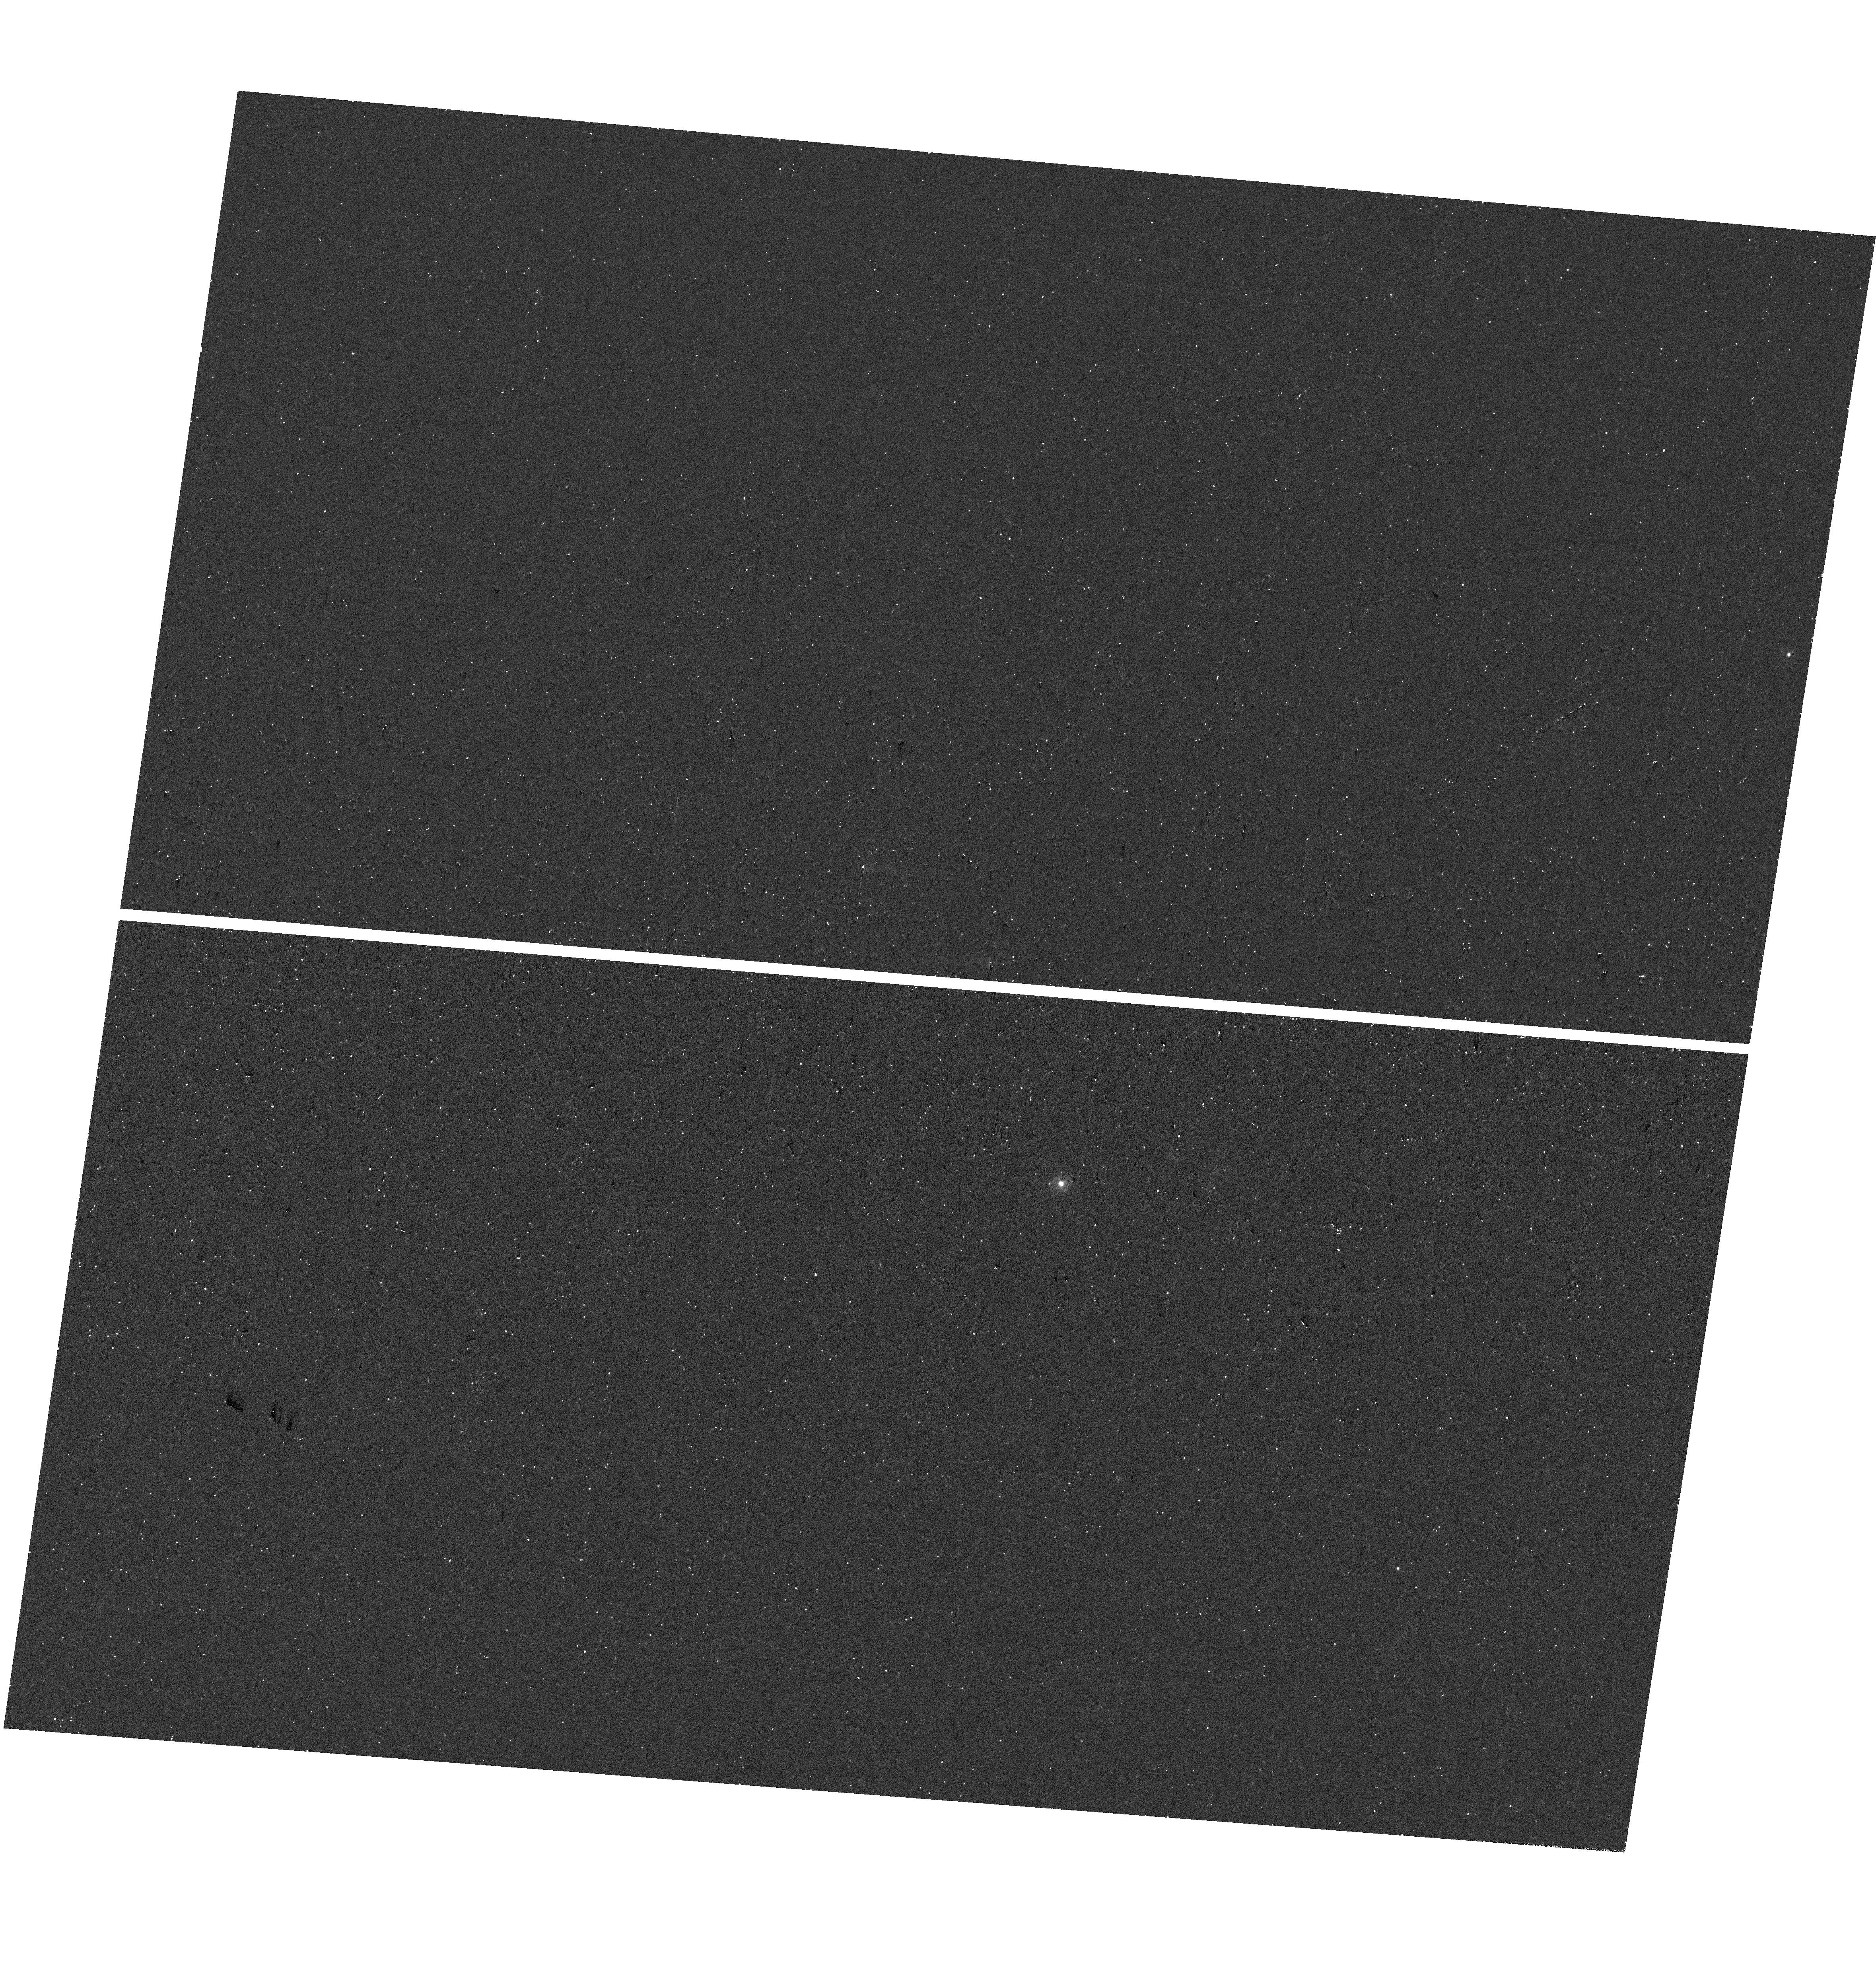
Target: SN2019VXM. Instrument: WFC3/UVIS. Filter: F225W. Exposure: 18 min. Observation ID: hst_18016_24_wfc3_uvis_f225w_ifou24

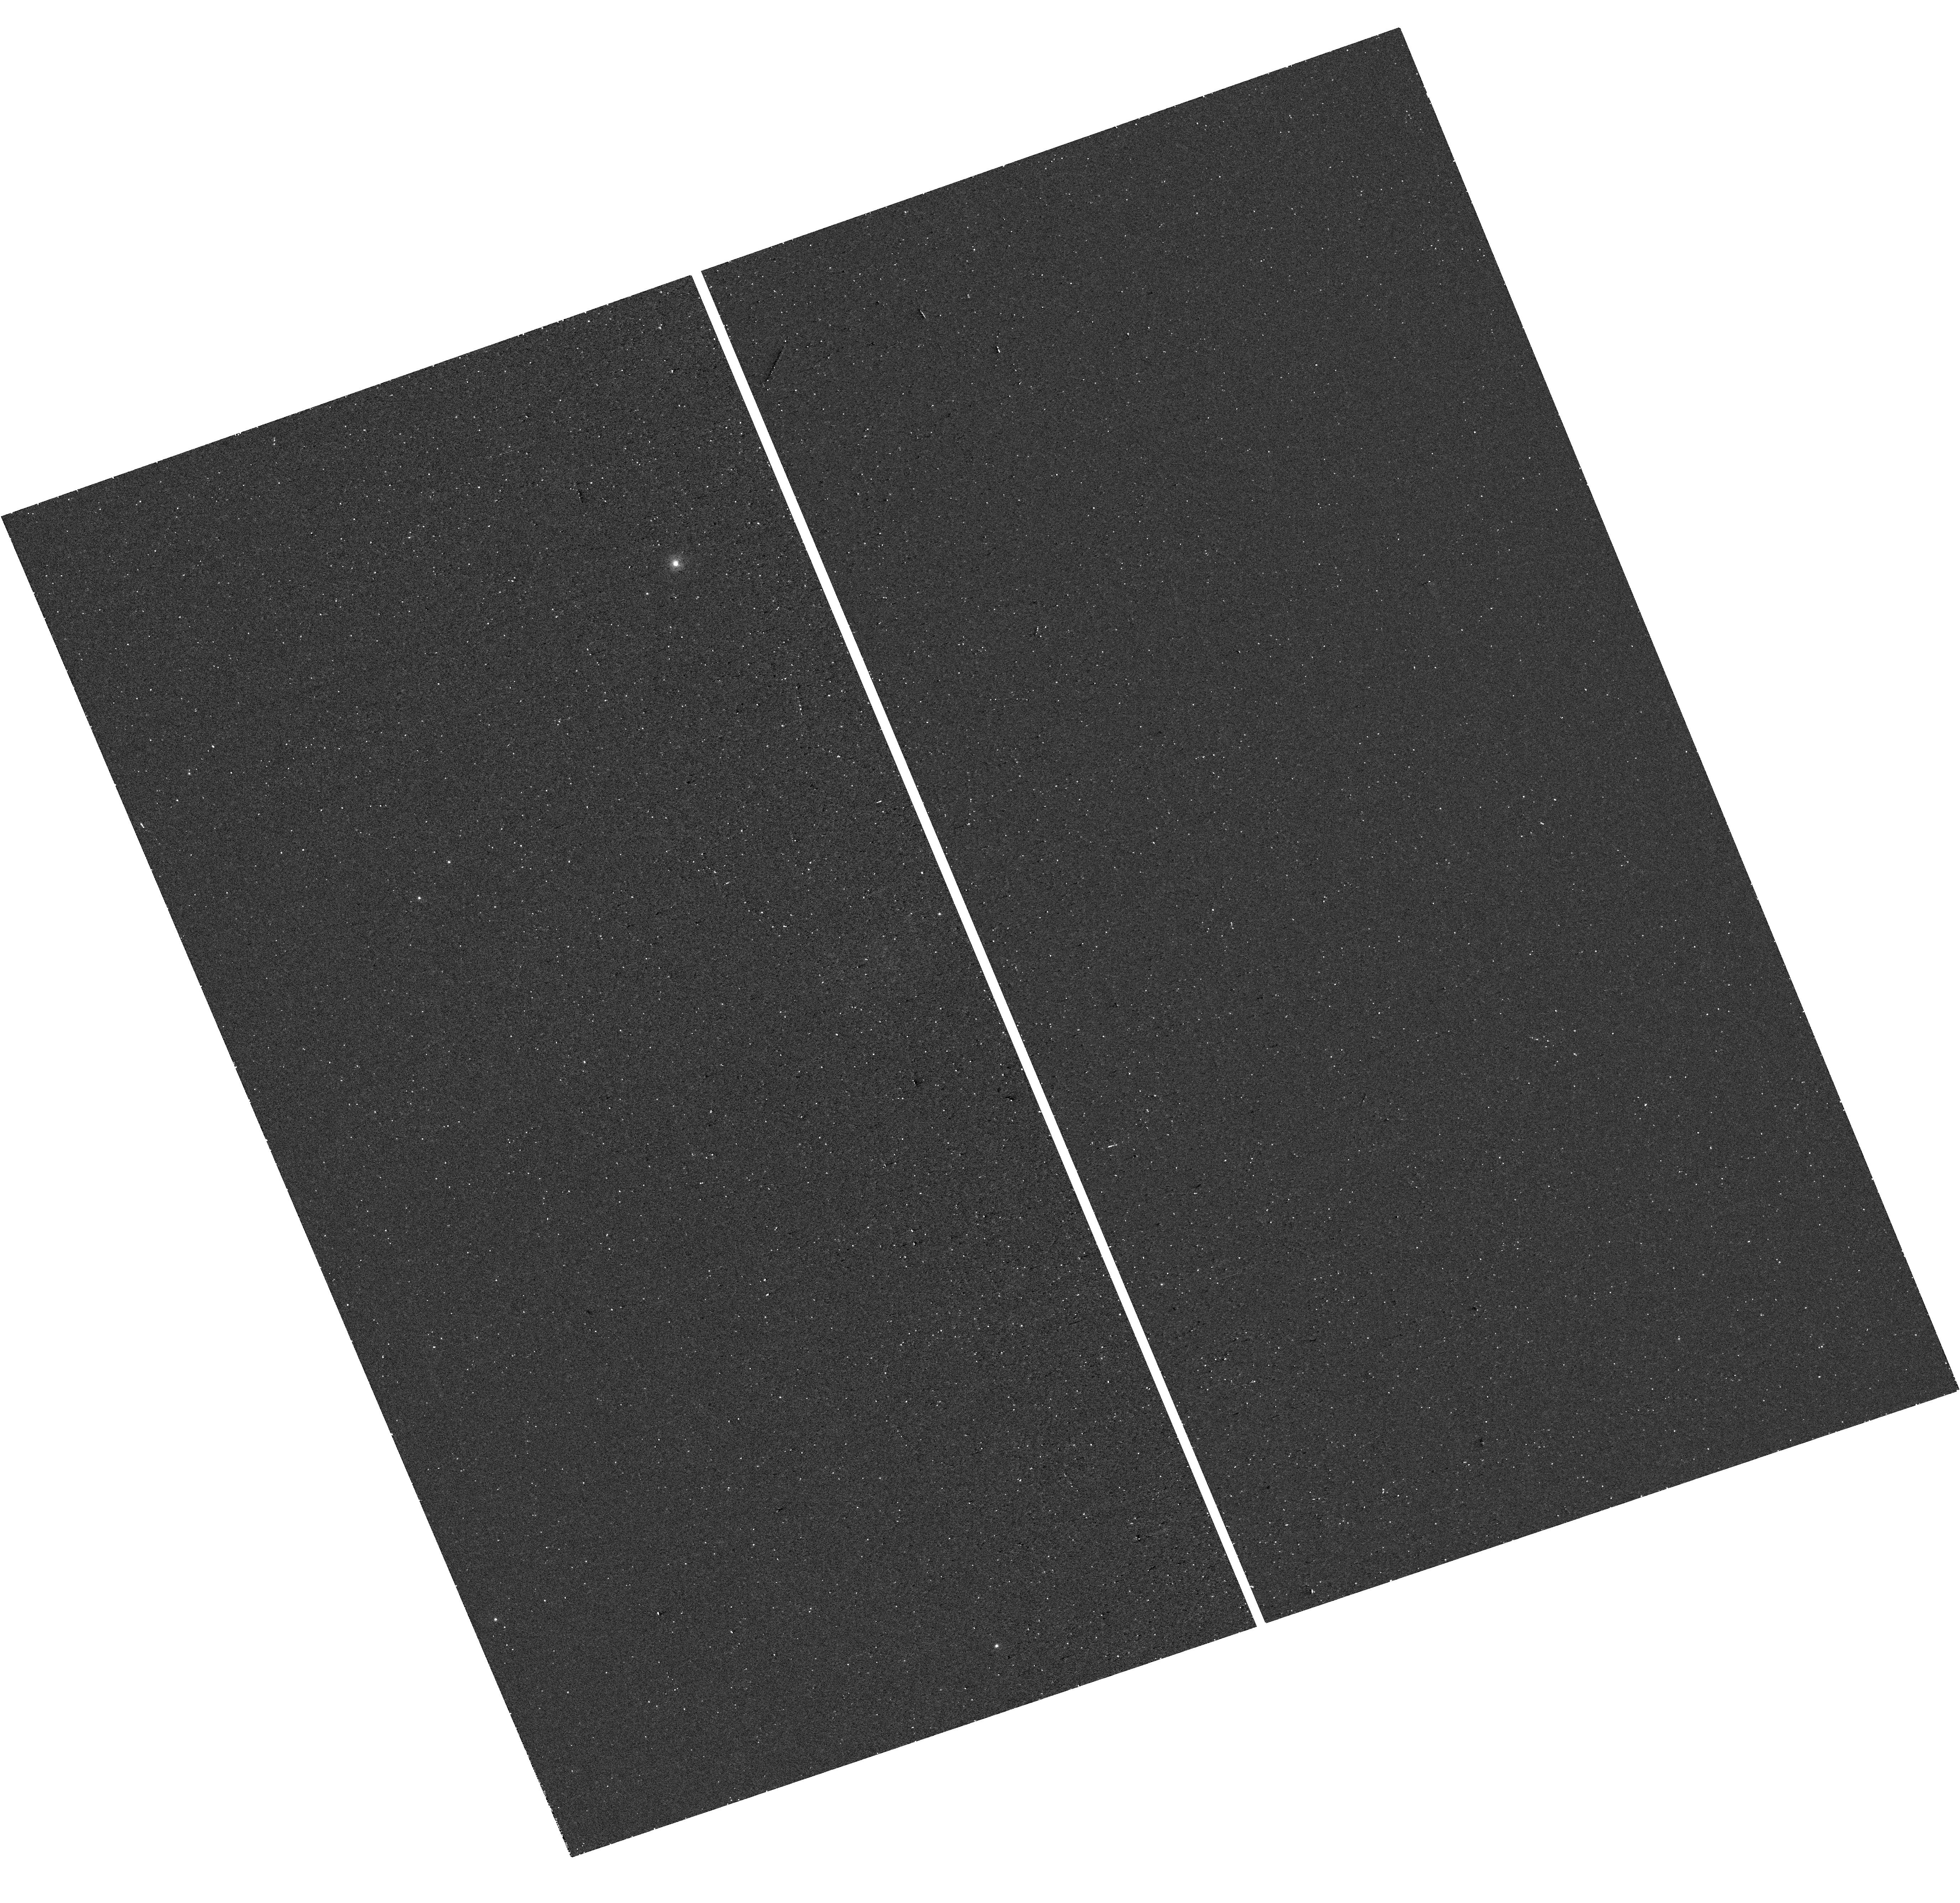
Target: SN2022JQN. Instrument: WFC3/UVIS. Filter: F225W. Exposure: 17 min. Observation ID: hst_18016_11_wfc3_uvis_f225w_ifou11

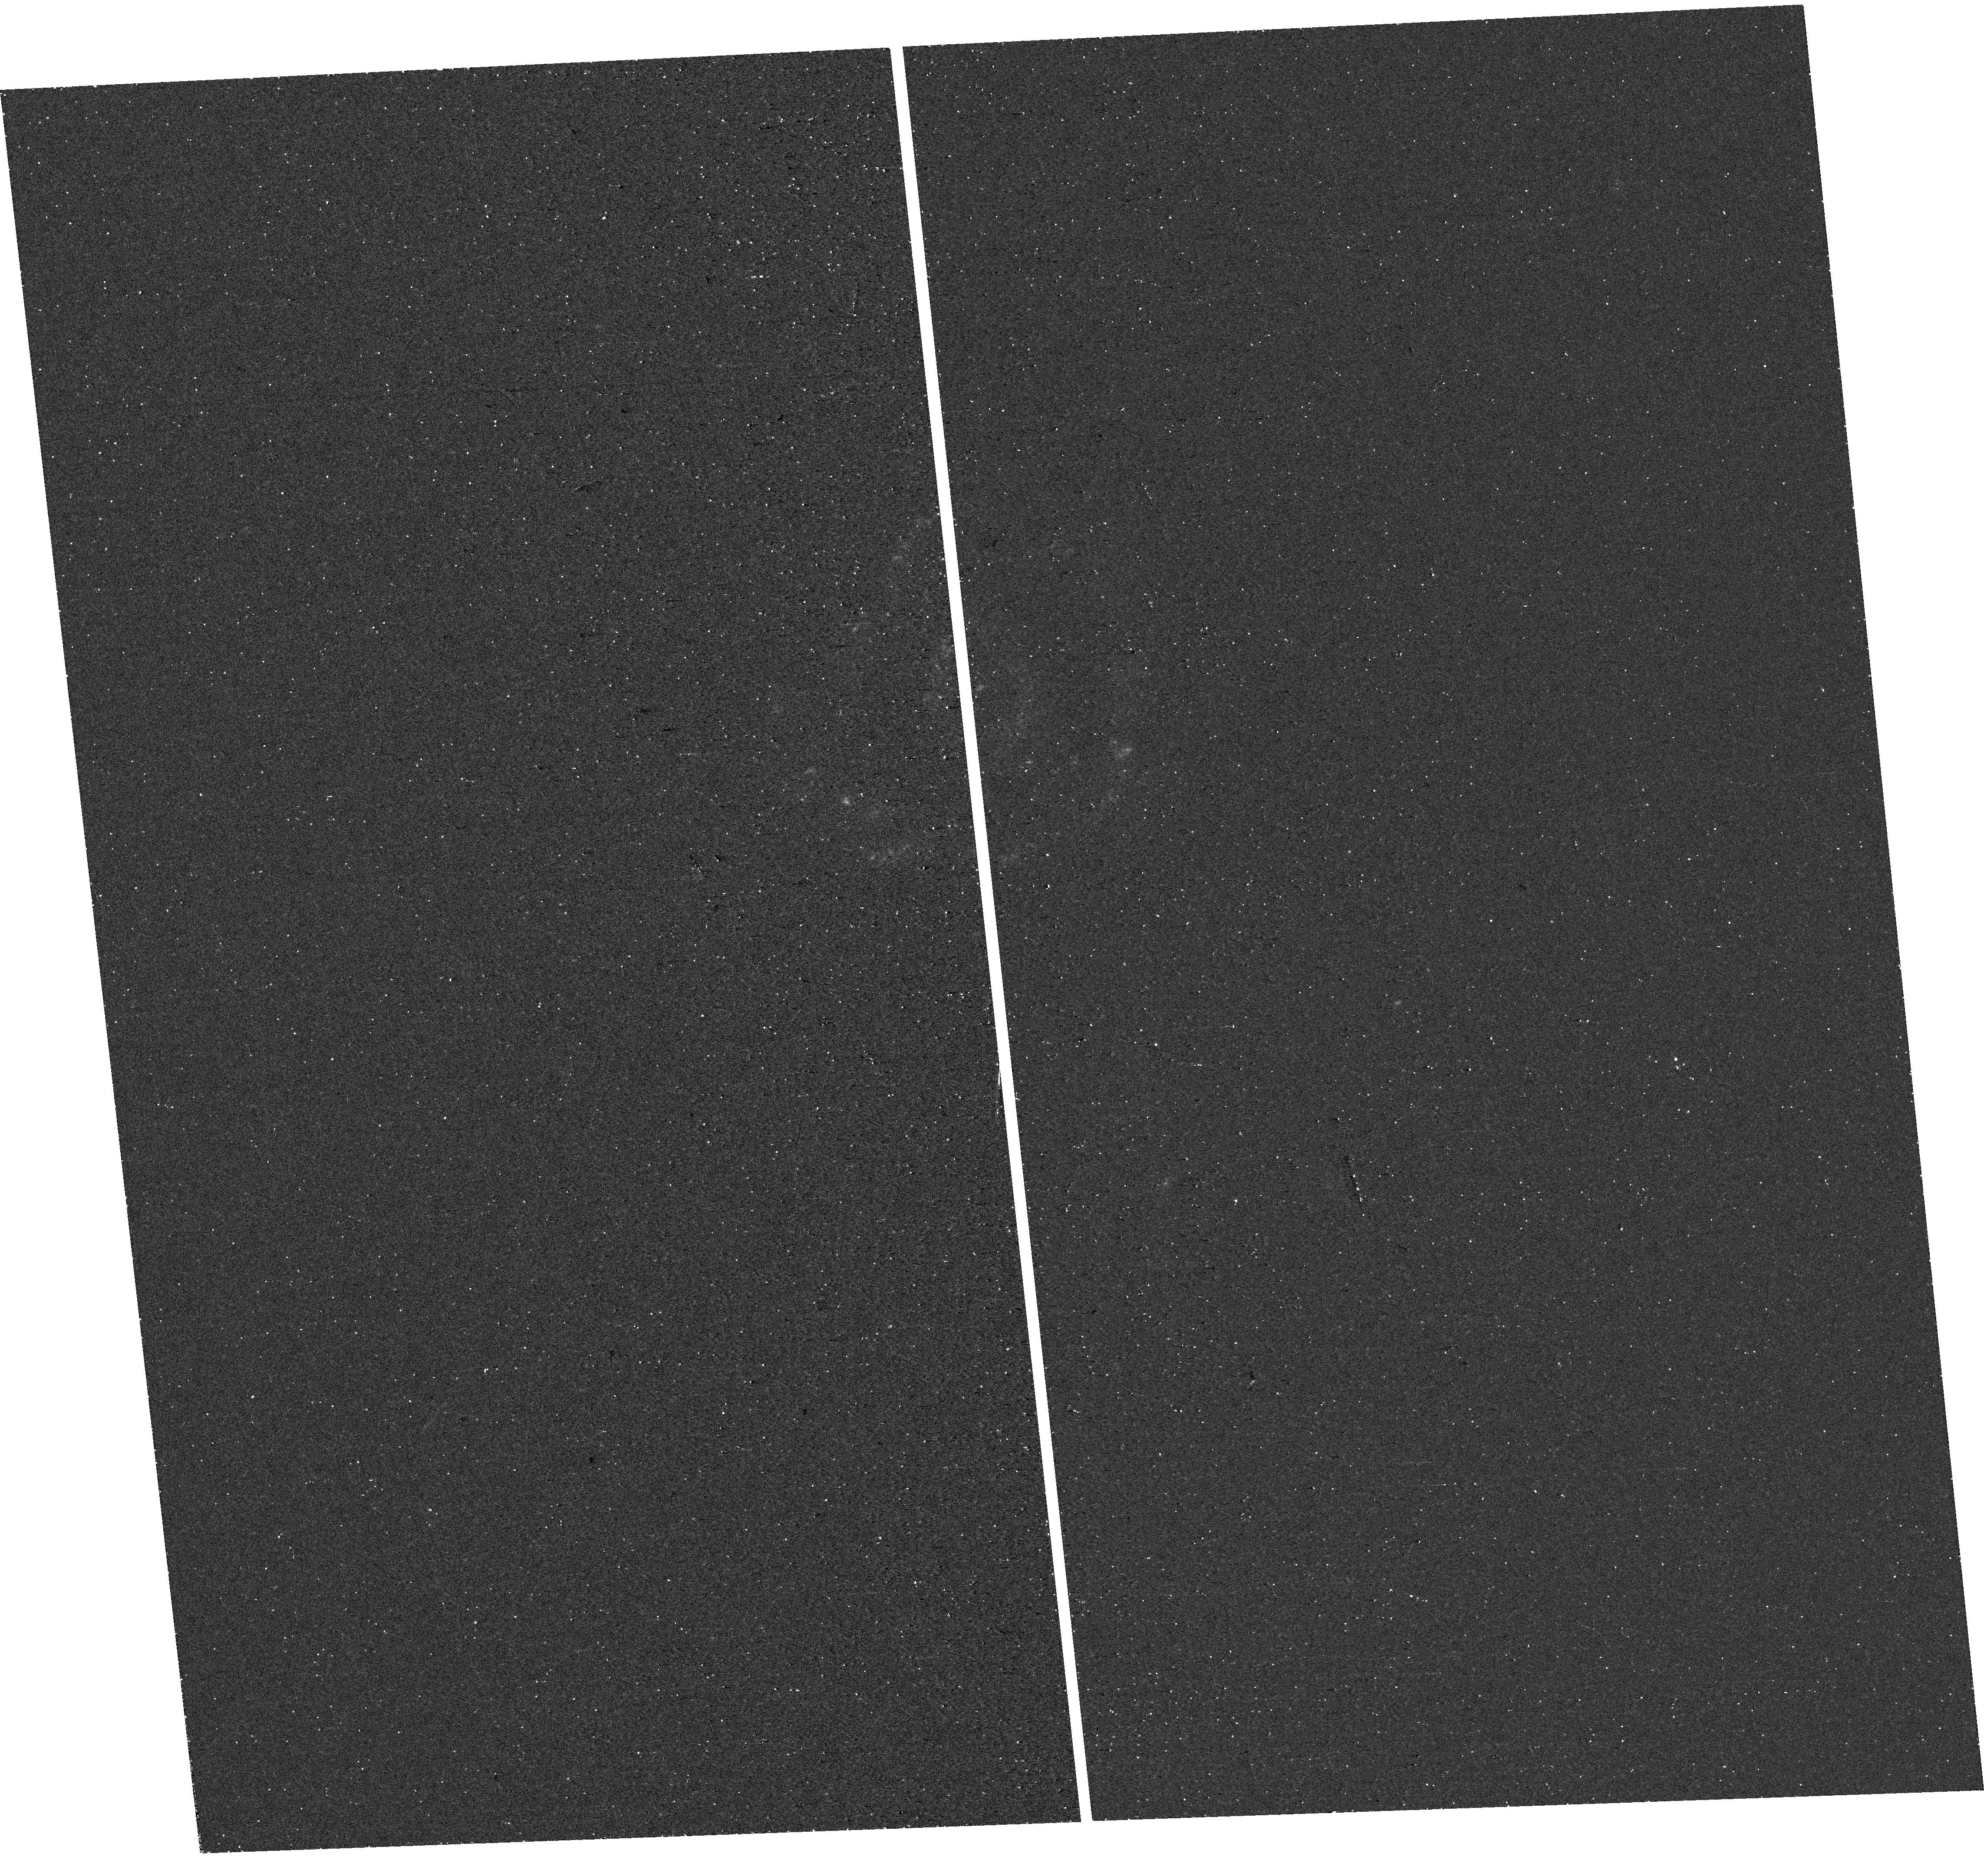
Target: SN2020PJB. Instrument: WFC3/UVIS. Filter: F225W. Exposure: 17 min. Observation ID: hst_18016_20_wfc3_uvis_f225w_ifou20

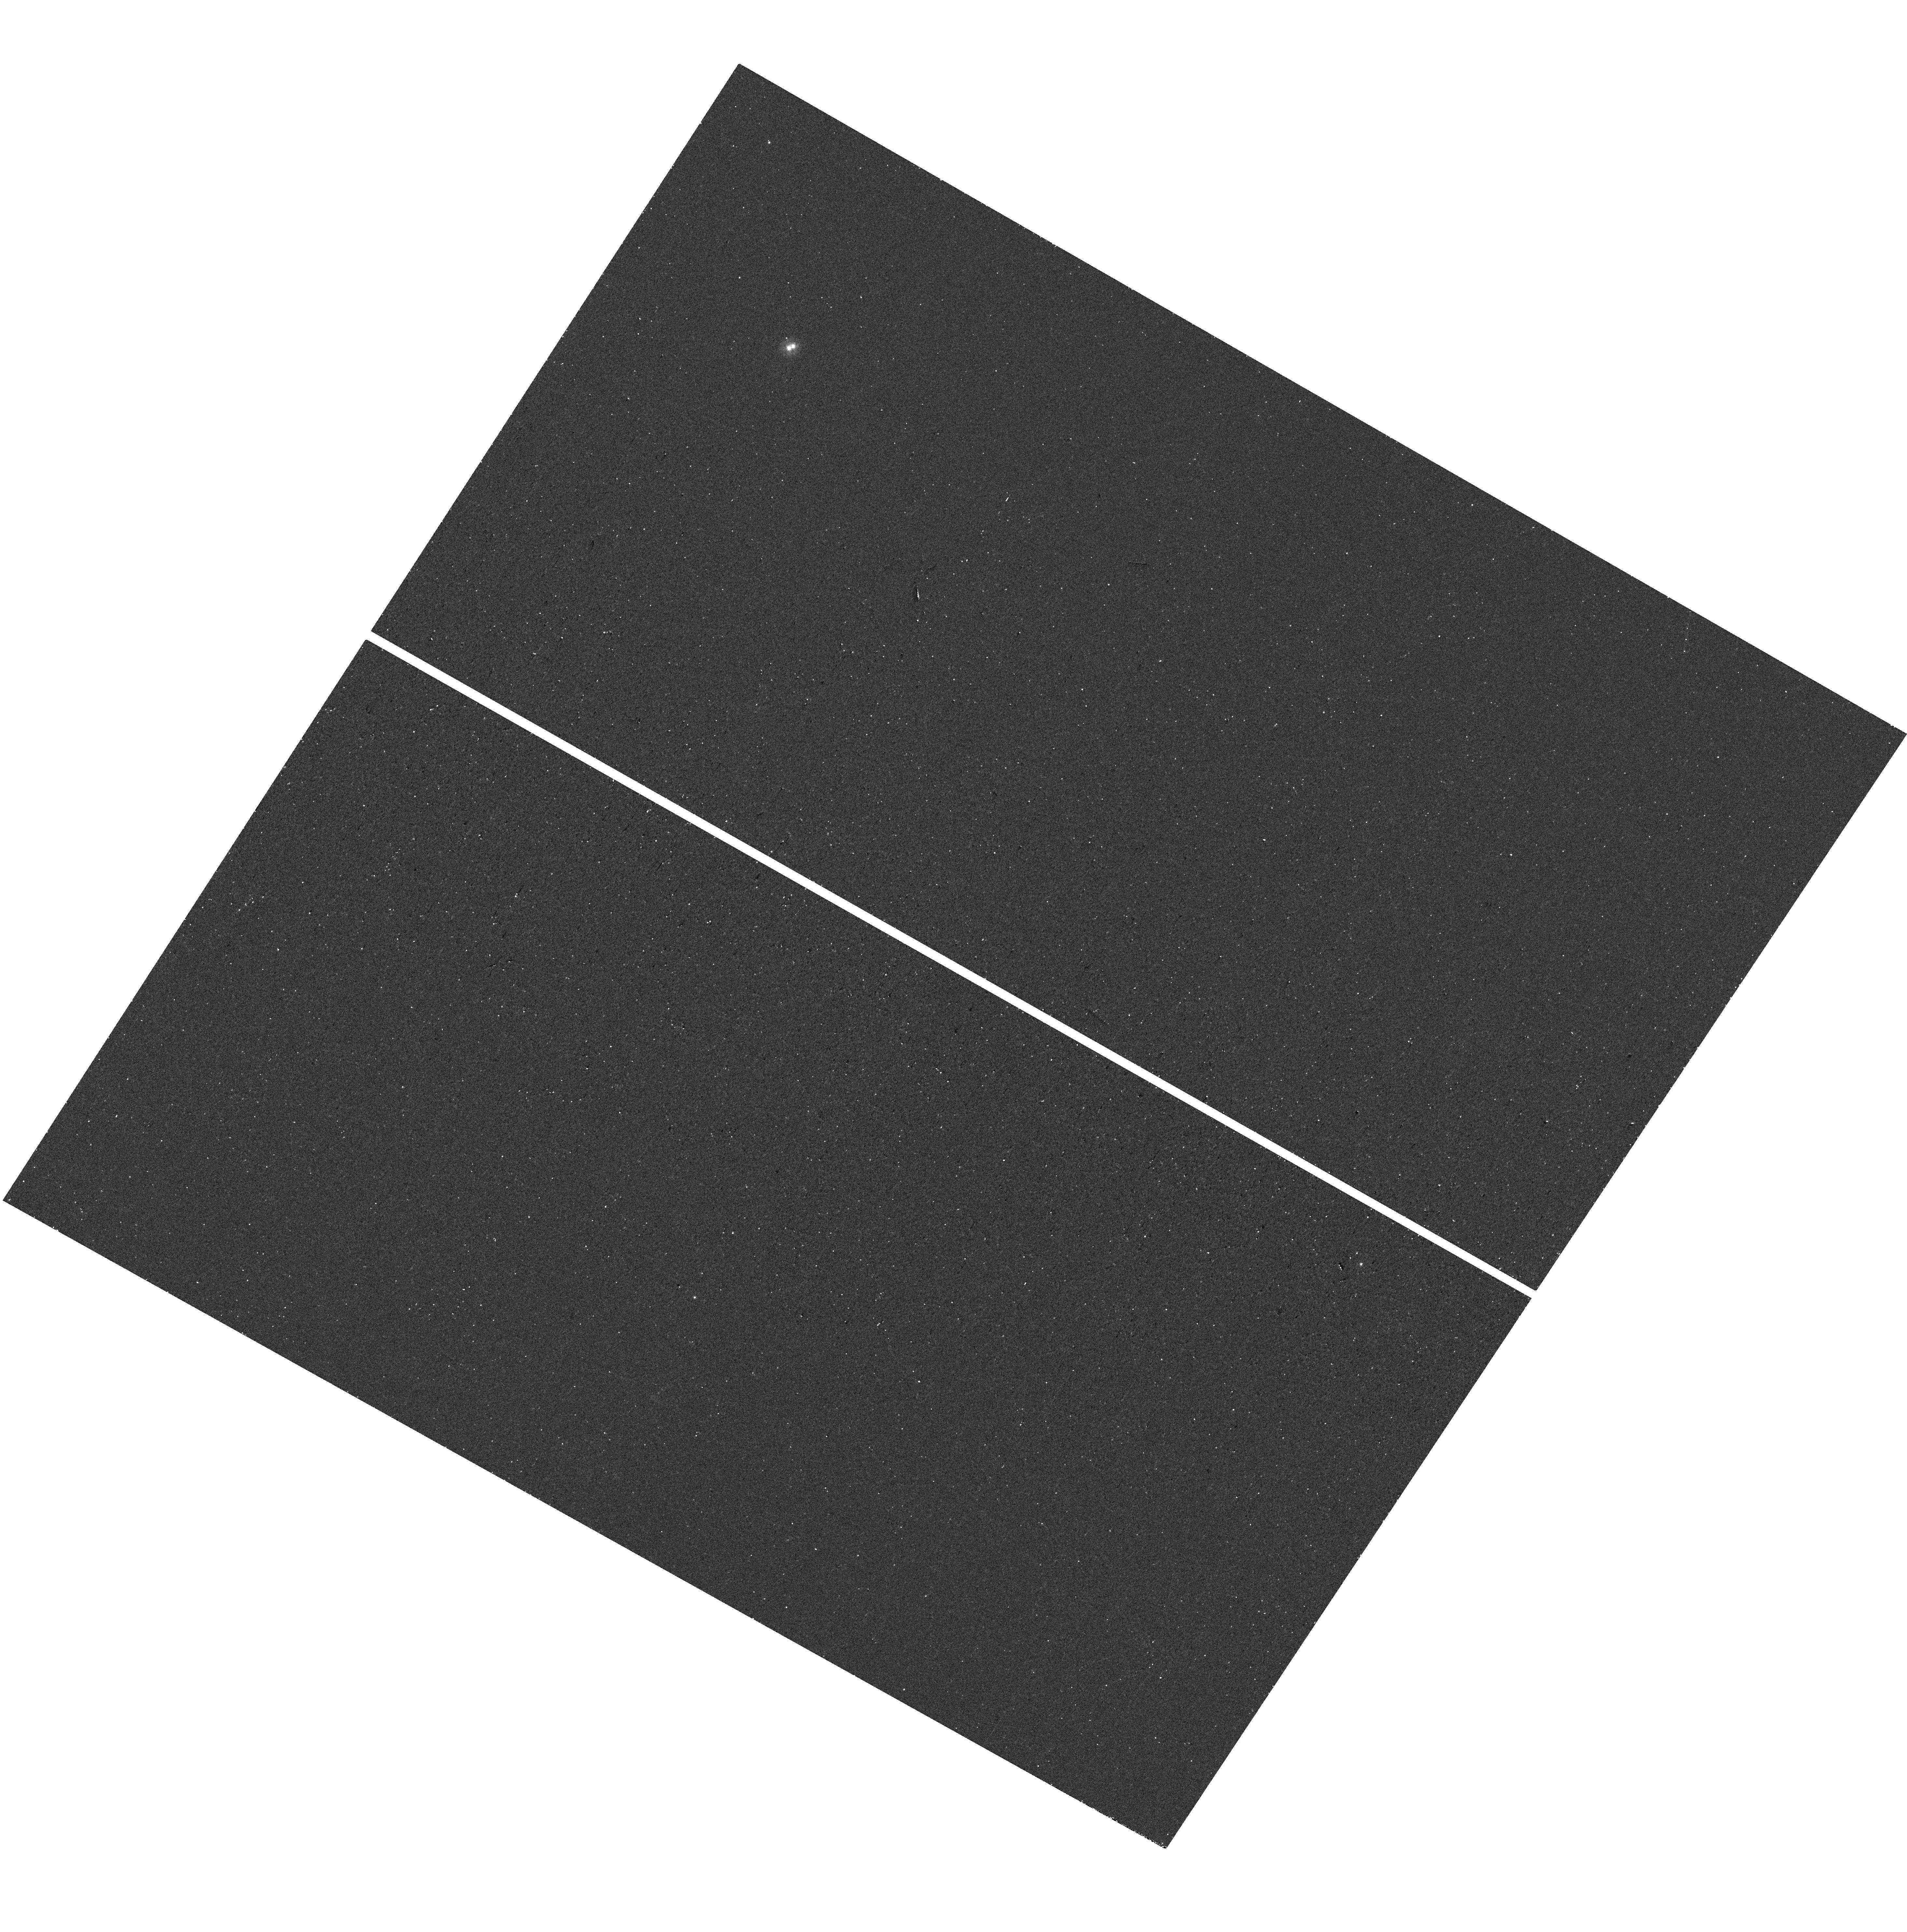
Target: SN2022UHK. Instrument: WFC3/UVIS. Filter: F275W. Exposure: 18 min. Observation ID: hst_18016_10_wfc3_uvis_f275w_ifou10

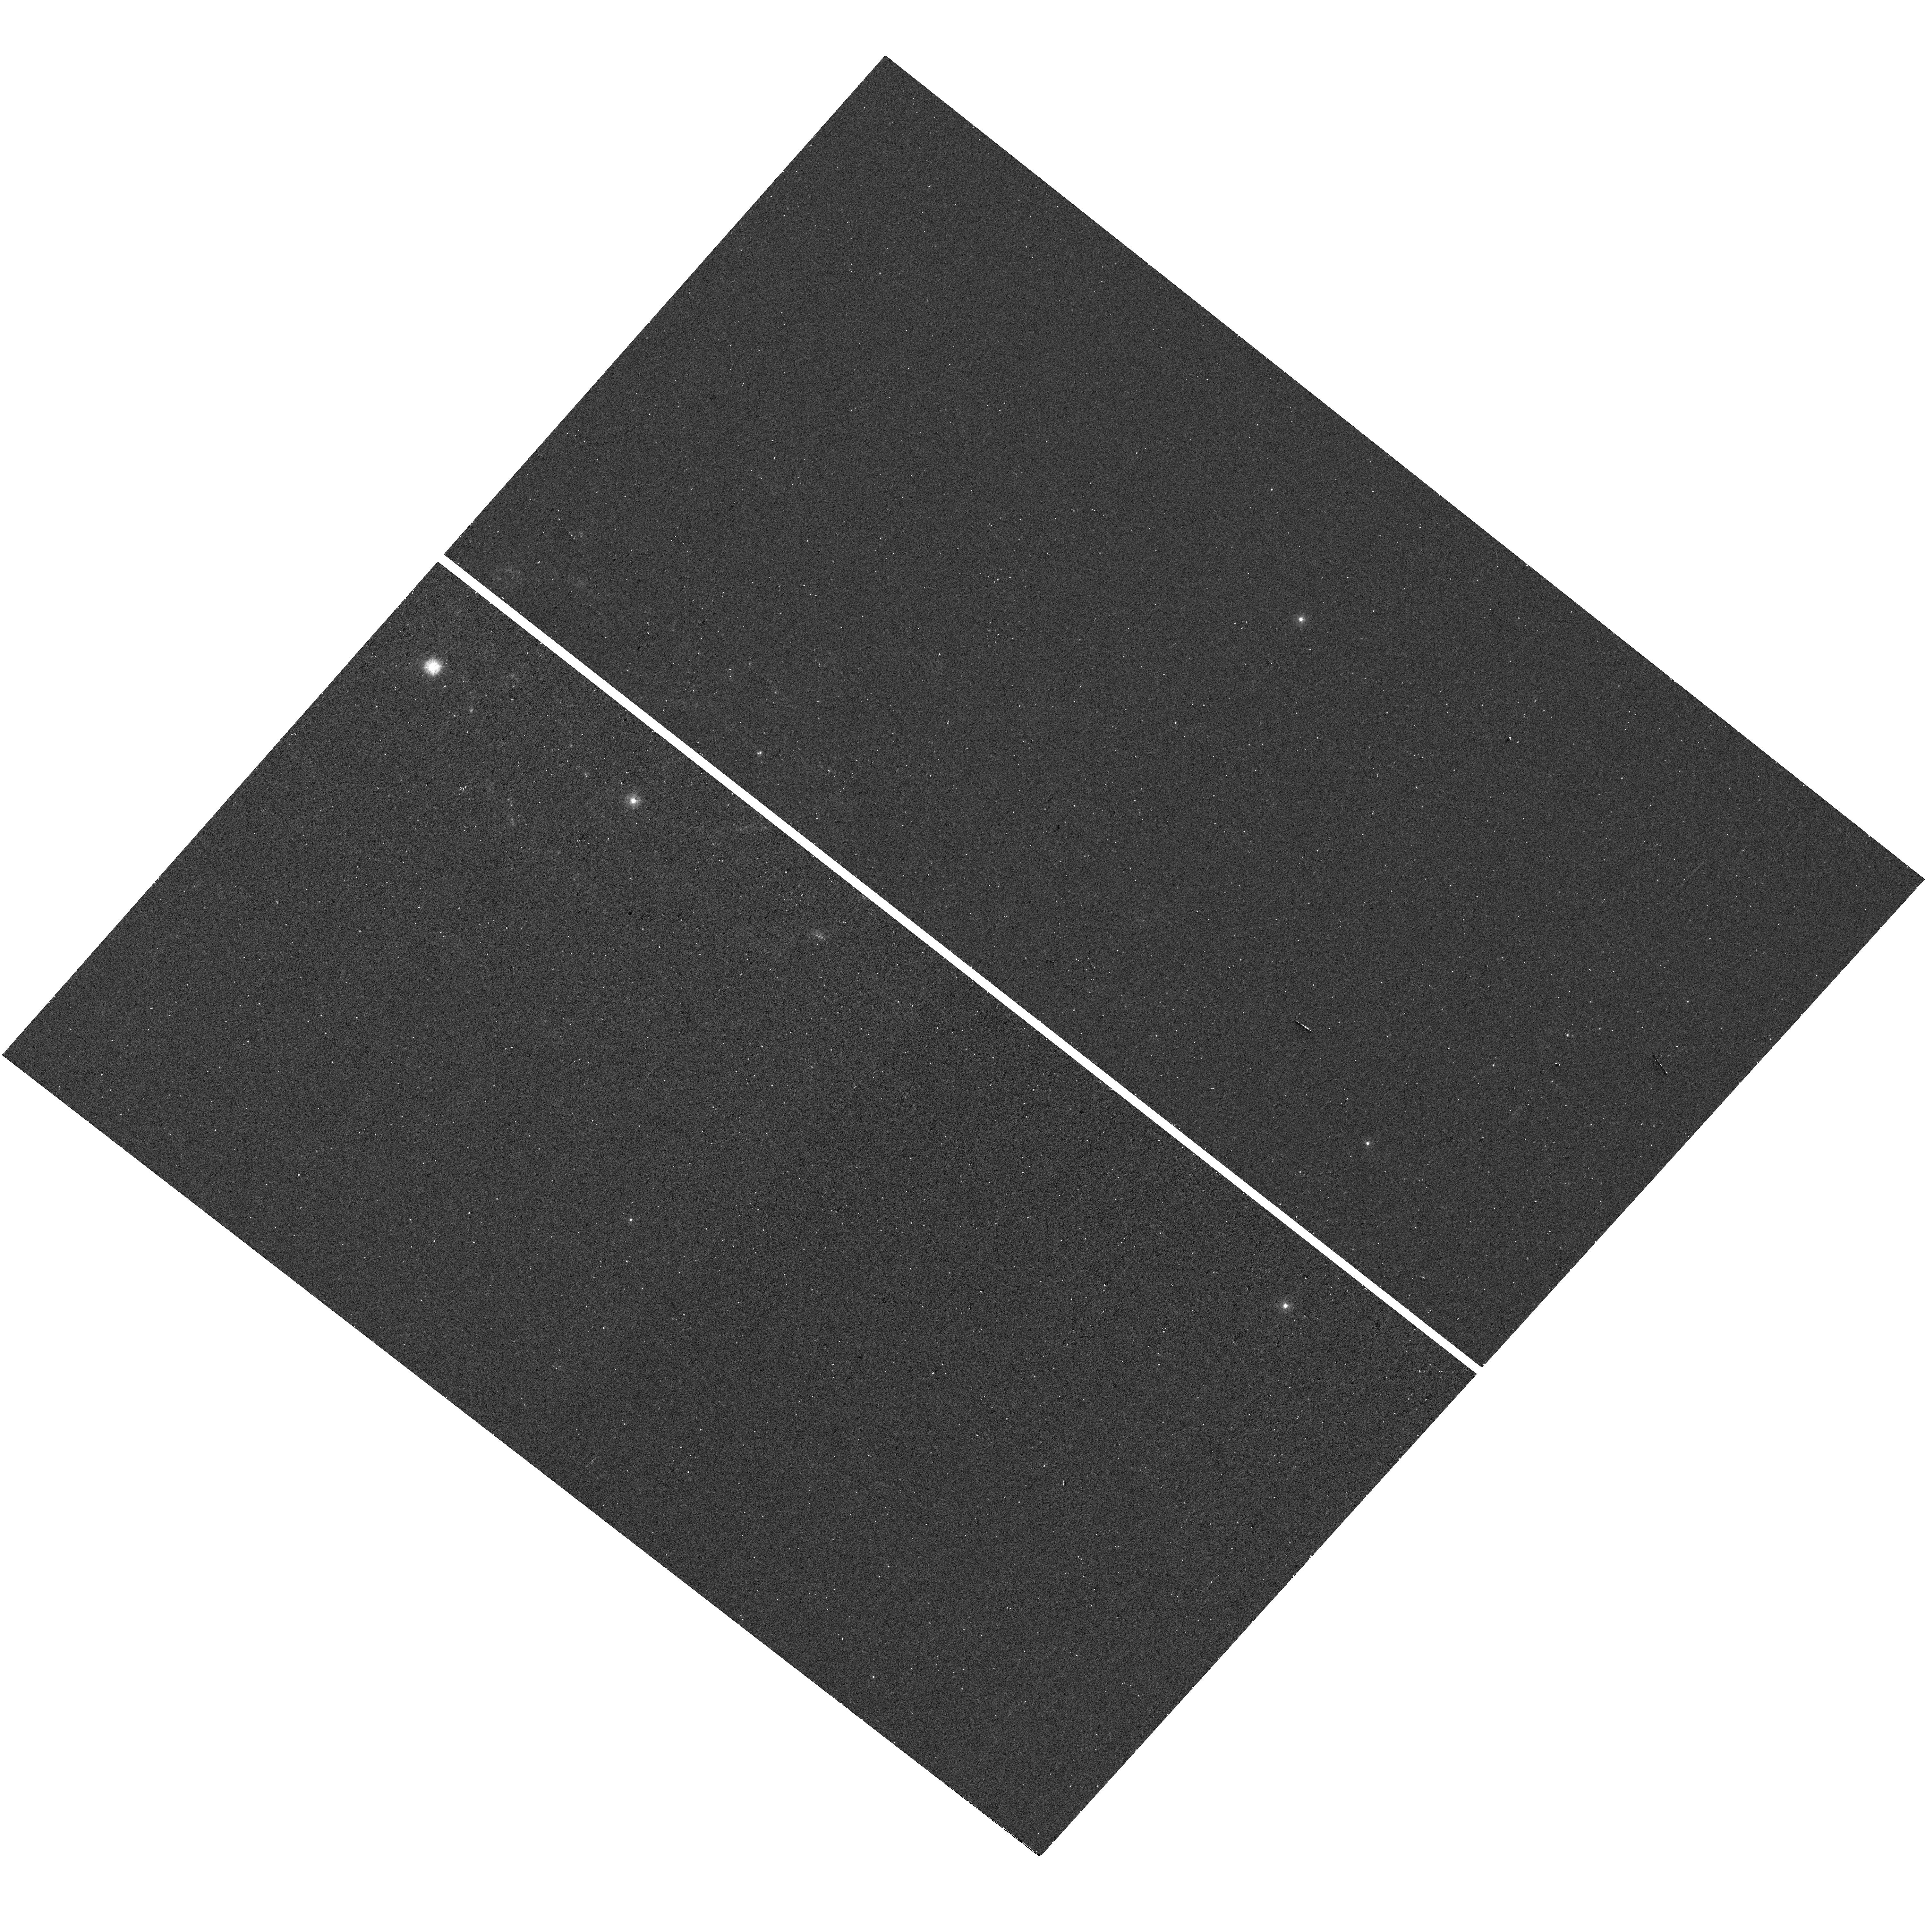
Target: SN2022YYZ. Instrument: WFC3/UVIS. Filter: F225W. Exposure: 17 min. Observation ID: hst_18016_09_wfc3_uvis_f225w_ifou09

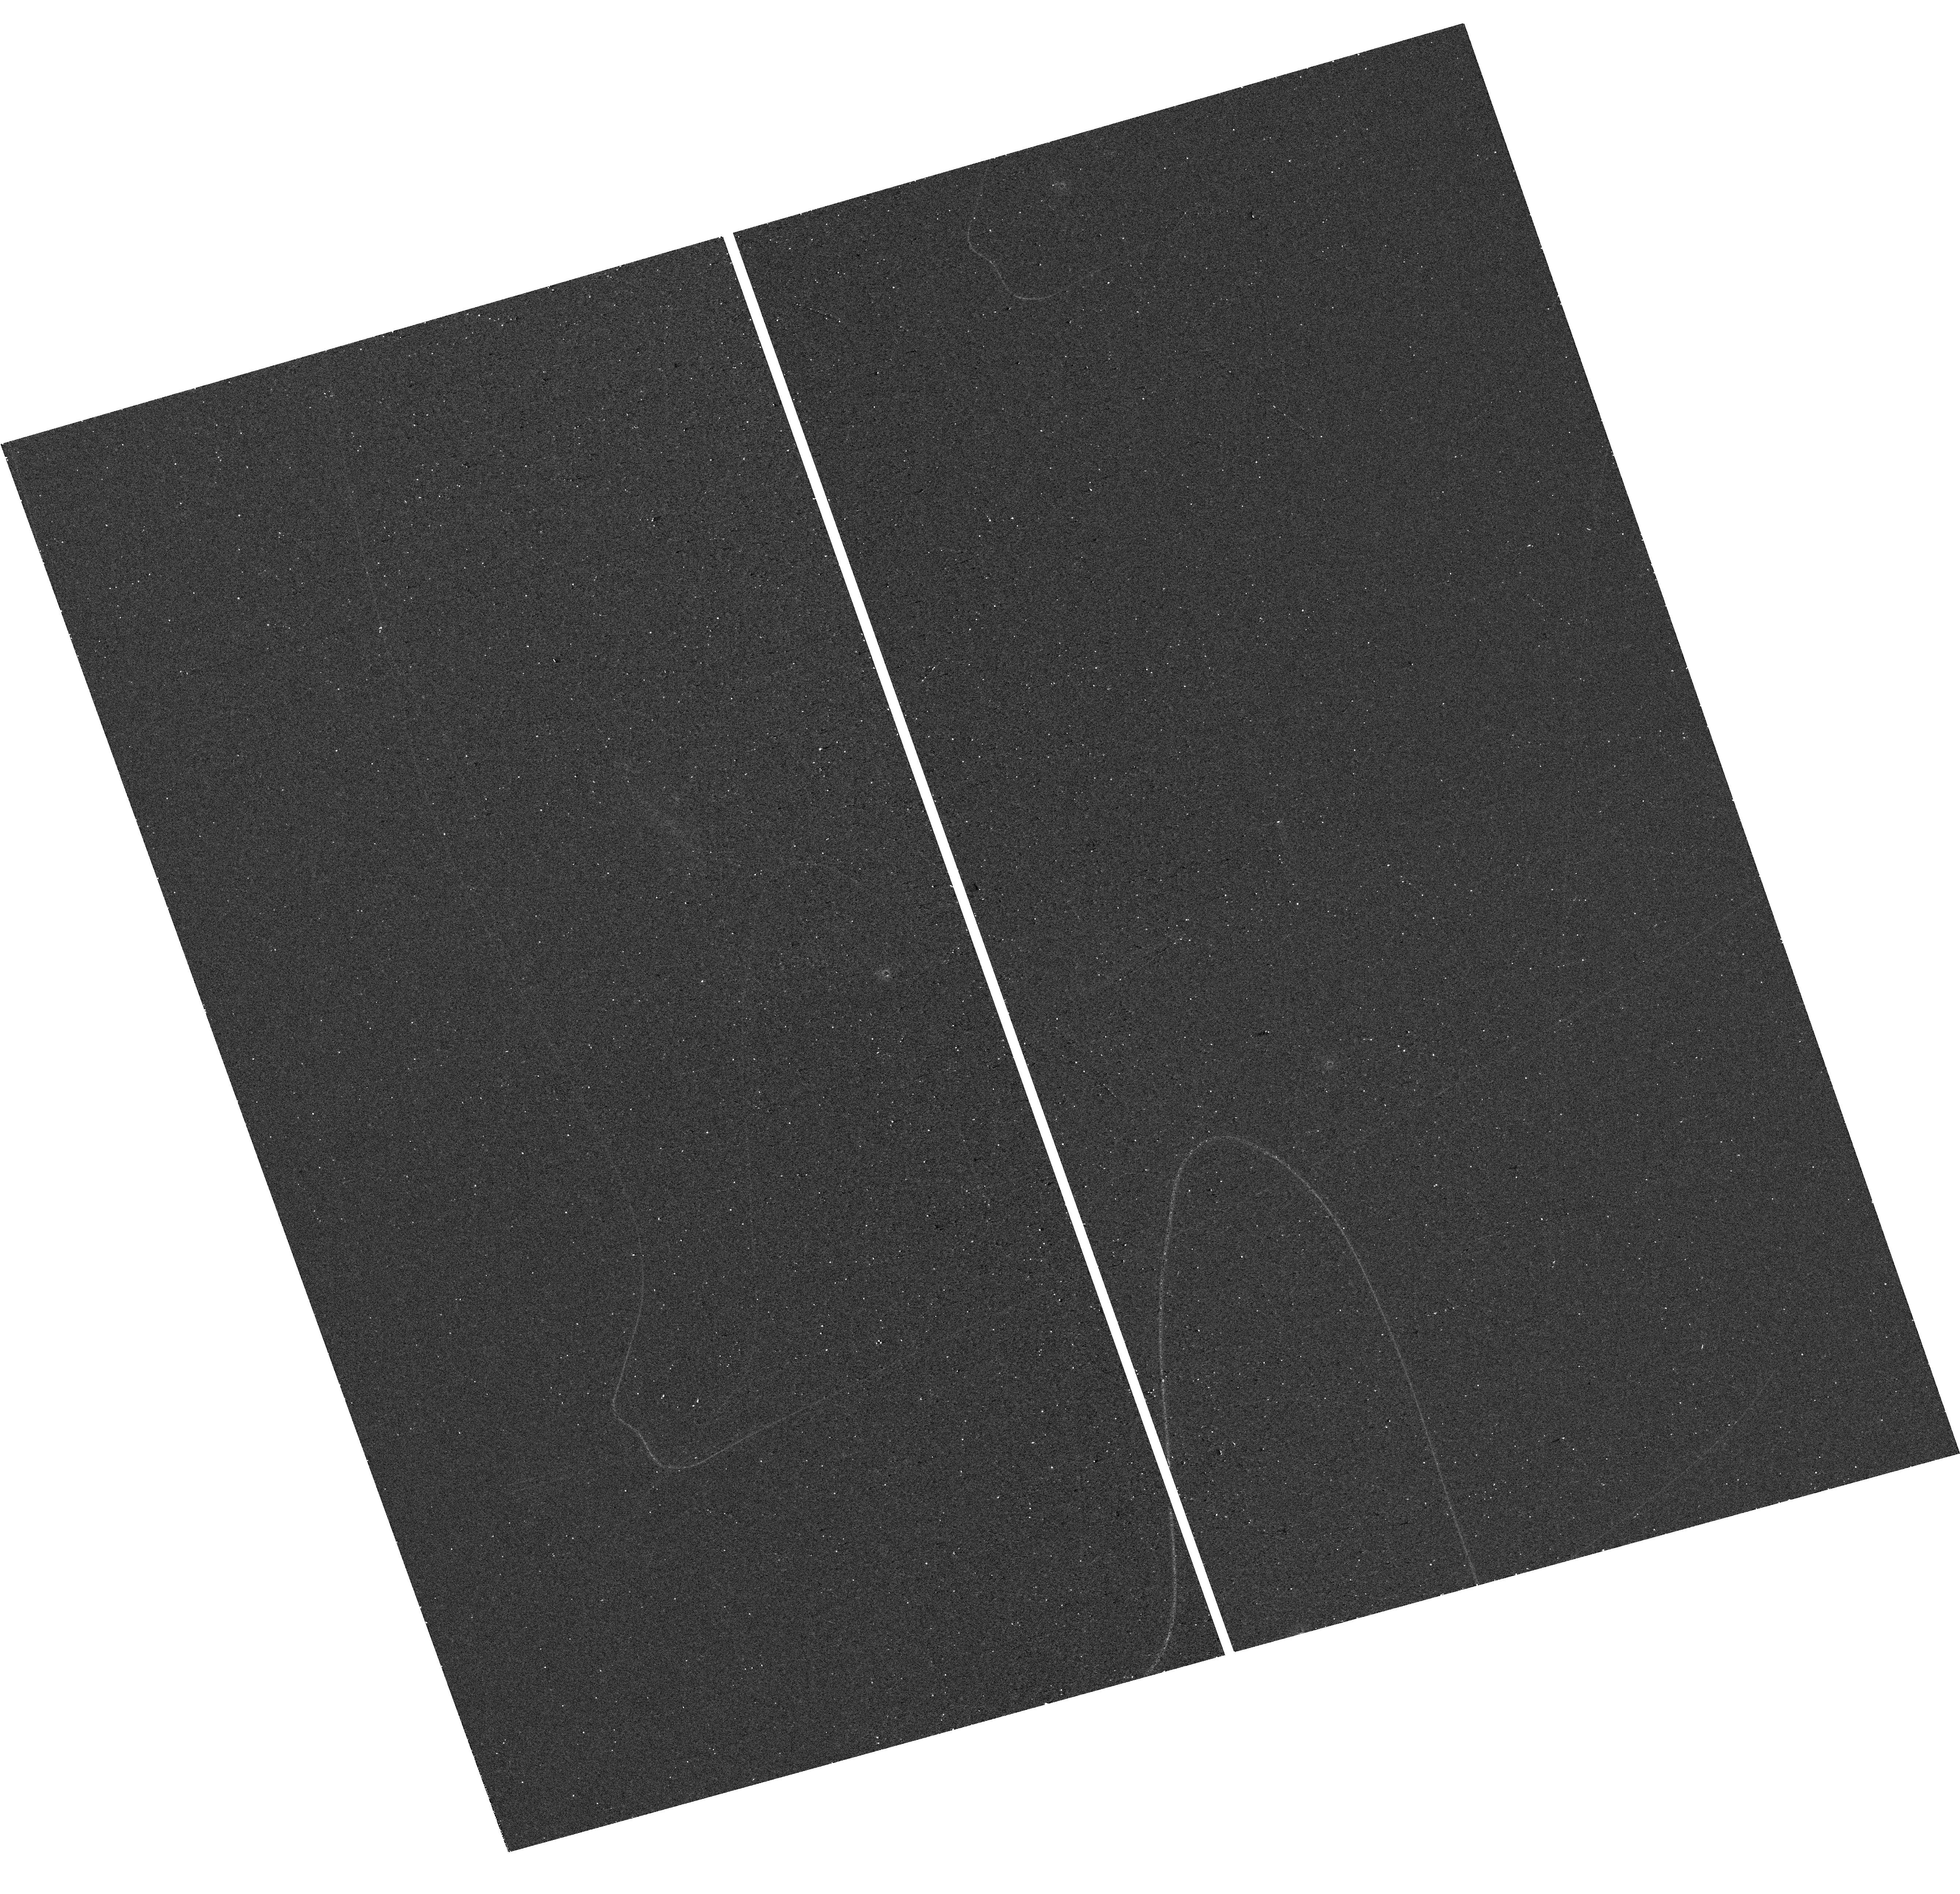
Target: SN2022UDD. Instrument: WFC3/UVIS. Filter: F275W. Exposure: 17 min. Observation ID: hst_18016_01_wfc3_uvis_f275w_ifou01

Revealing new regimes in terminal mass loss from massive stars with HST and NEOWISE (PI: De, Kishalay)

Massive stars are known to undergo intense terminal mass loss episodes which remain poorly understood. The energetics and mass budget of this mass loss have wide implications in astrophysics ranging from chemical enrichment to Galactic-scale feedback. While mass loss in the months to decades prior to the core-collapse supernova (CCSN) has been systematically probed through optical spectroscopic interaction signatures with nearby (< 10^16 cm) dense circumstellar material (CSM), the demographics of mass lost at earlier times that produce CSM enhancements at >10^17 cm remain unknown. Not only does such distant CSM produce signatures at phases (more than thousand days after explosion) where it is very difficult to follow-up CCSNe, their very existence (as inferred from scarce X-ray, radio and optical/UV observations) challenges models of massive stellar evolution. Recently, the use of systematic search techniques on data from the NEOWISE MIR sky survey has been demonstrated to be a powerful probe of late-time CSM interaction via signatures of the heated dust that accompany these episodes. We request HST/WFC3 UVIS observations of 28 recent CCSNe from synoptic surveys that i) do not show spectroscopic signatures of interaction near peak light and ii) exhibit luminous MIR emission at > 1000 days after explosion. Unlike previous blind HST UV snapshot surveys, this curated sample offers a method to measure the mass, energetics and geometry of distant CSM in a sample of CCSNe that are confirmed to be undergoing delayed interaction. Utilizing the unique UV sensitivity and spatial resolution of HST, this program will open new frontiers in understanding massive stellar death.